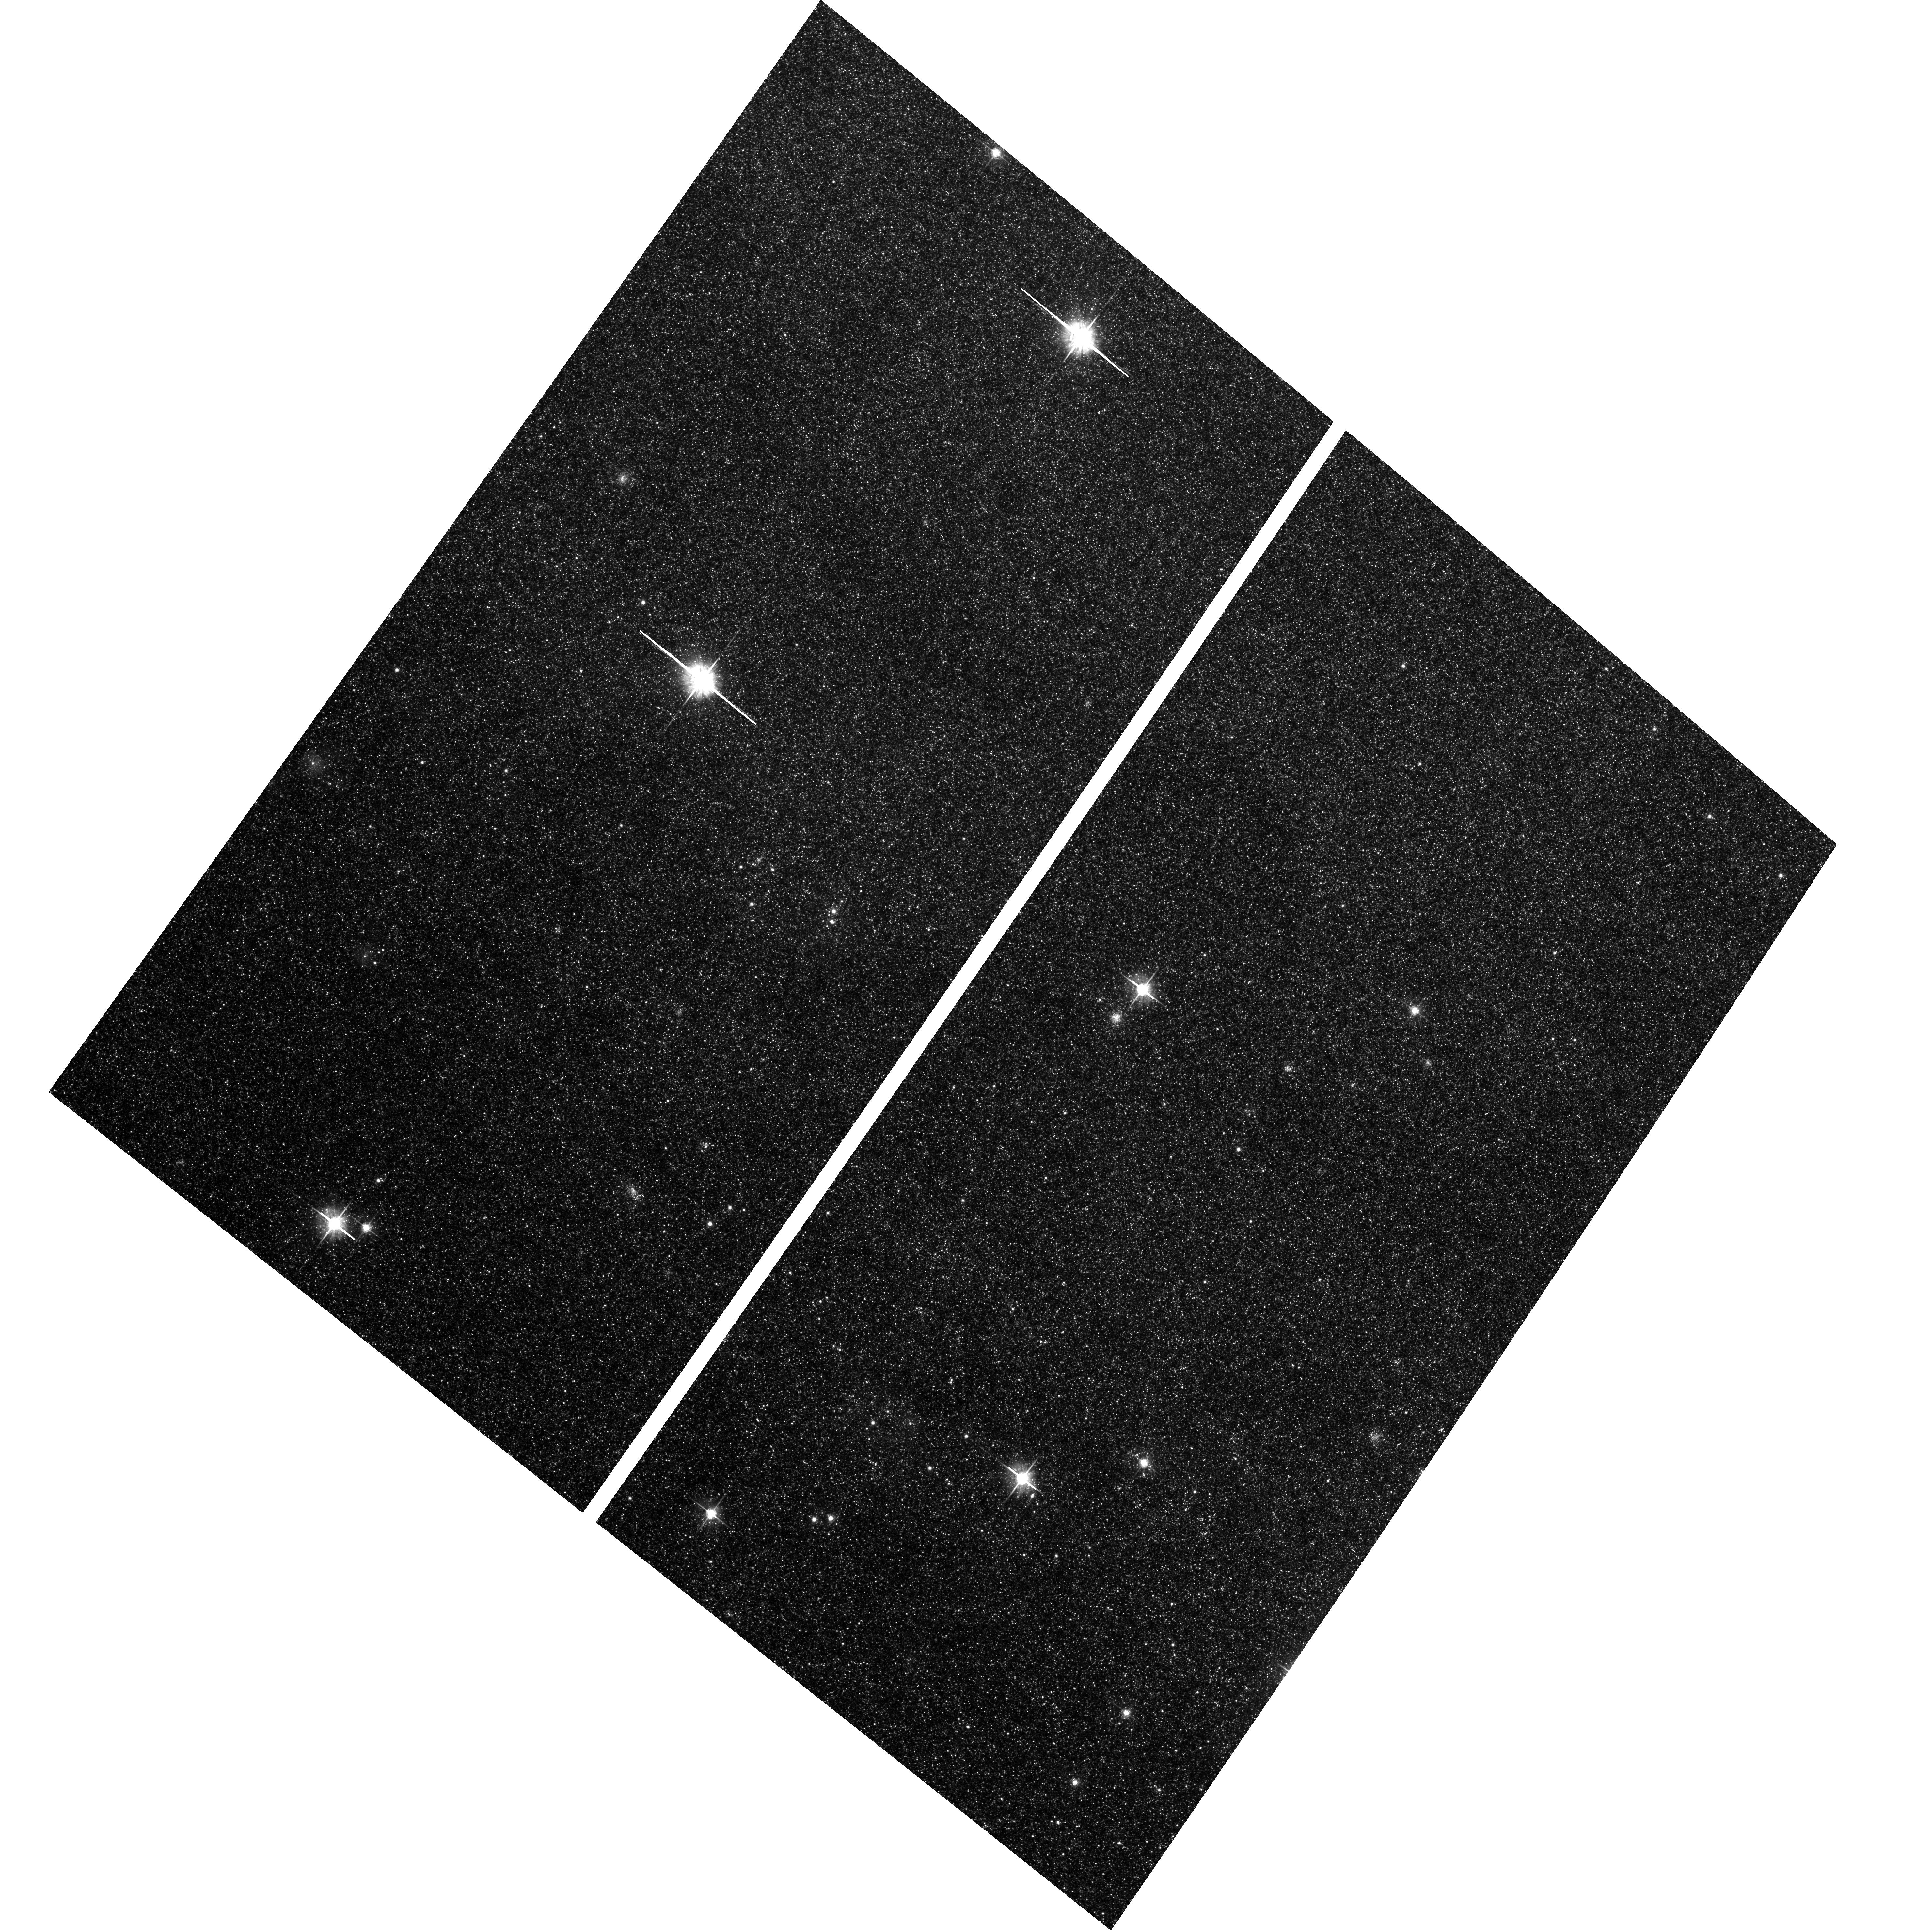
Target: field at RA 10.810°, Dec 41.122°. Instrument: ACS/WFC. Filter: F625W. Exposure: 24 min. Observation ID: hst_9719_01_acs_wfc_f625w_j8pz01

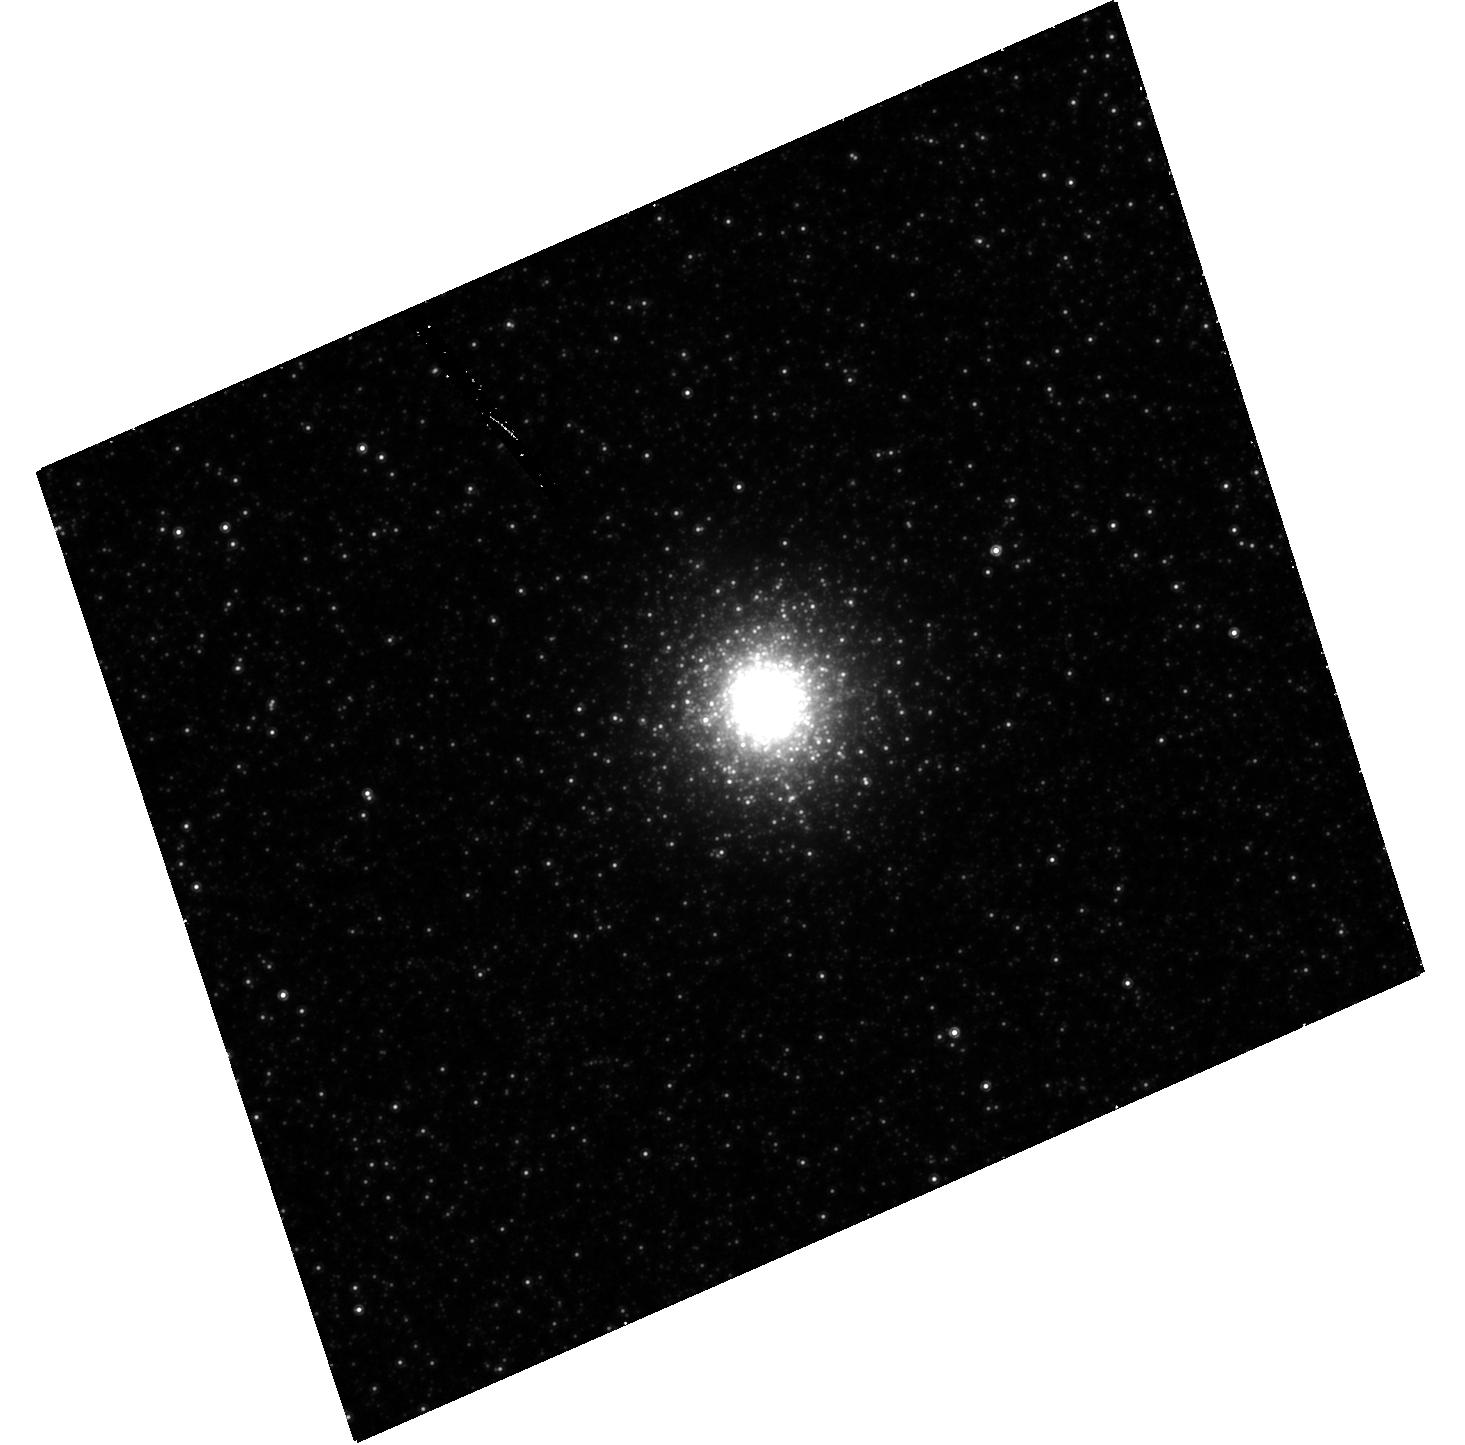
Target: NGC224-G280. Instrument: ACS/HRC. Filter: F814W. Exposure: 48 min. Observation ID: hst_9719_03_acs_hrc_f814w_j8pz03

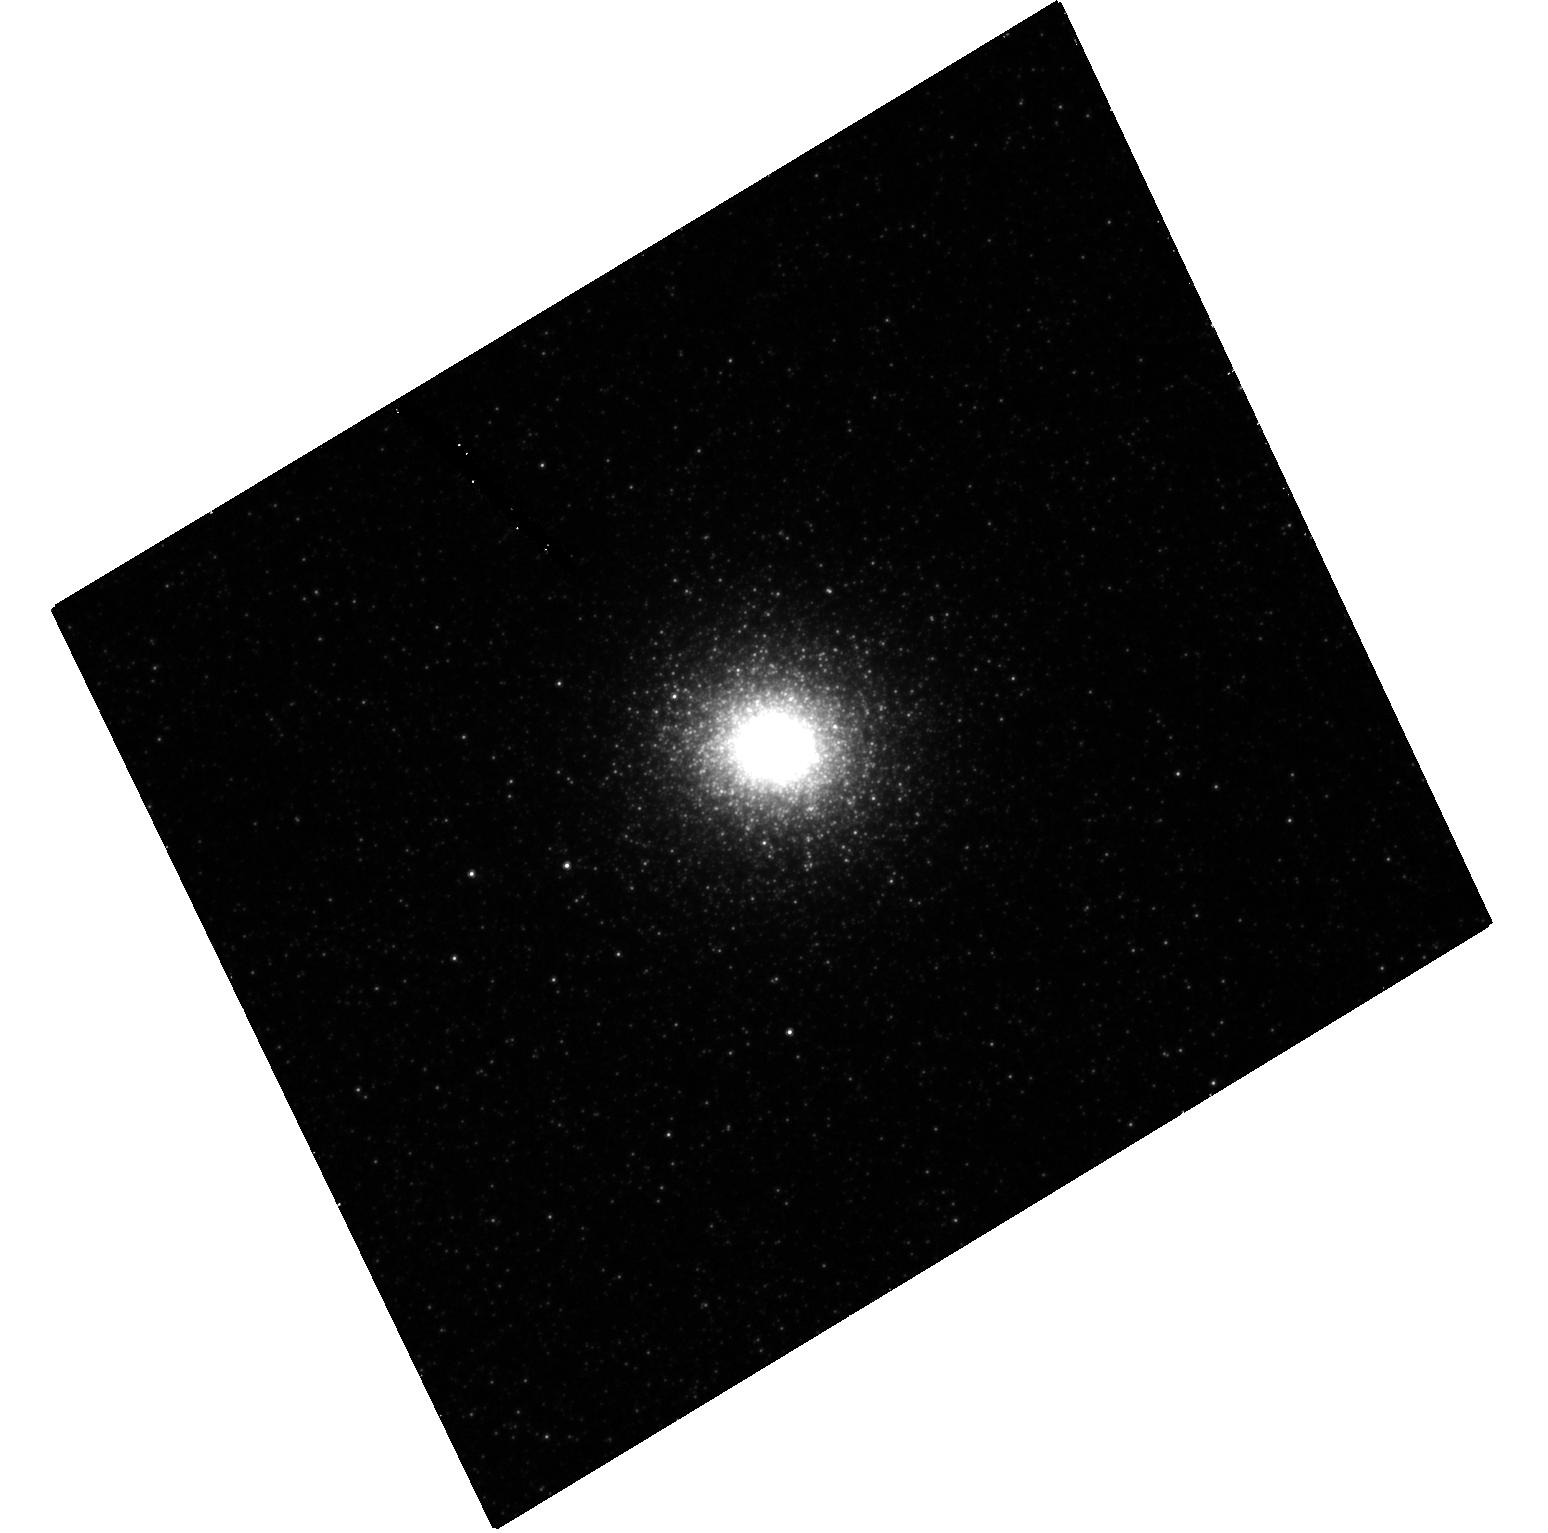
Target: NGC224-G78. Instrument: ACS/HRC. Filter: F606W. Exposure: 34 min. Observation ID: hst_9719_02_acs_hrc_f606w_j8pz02

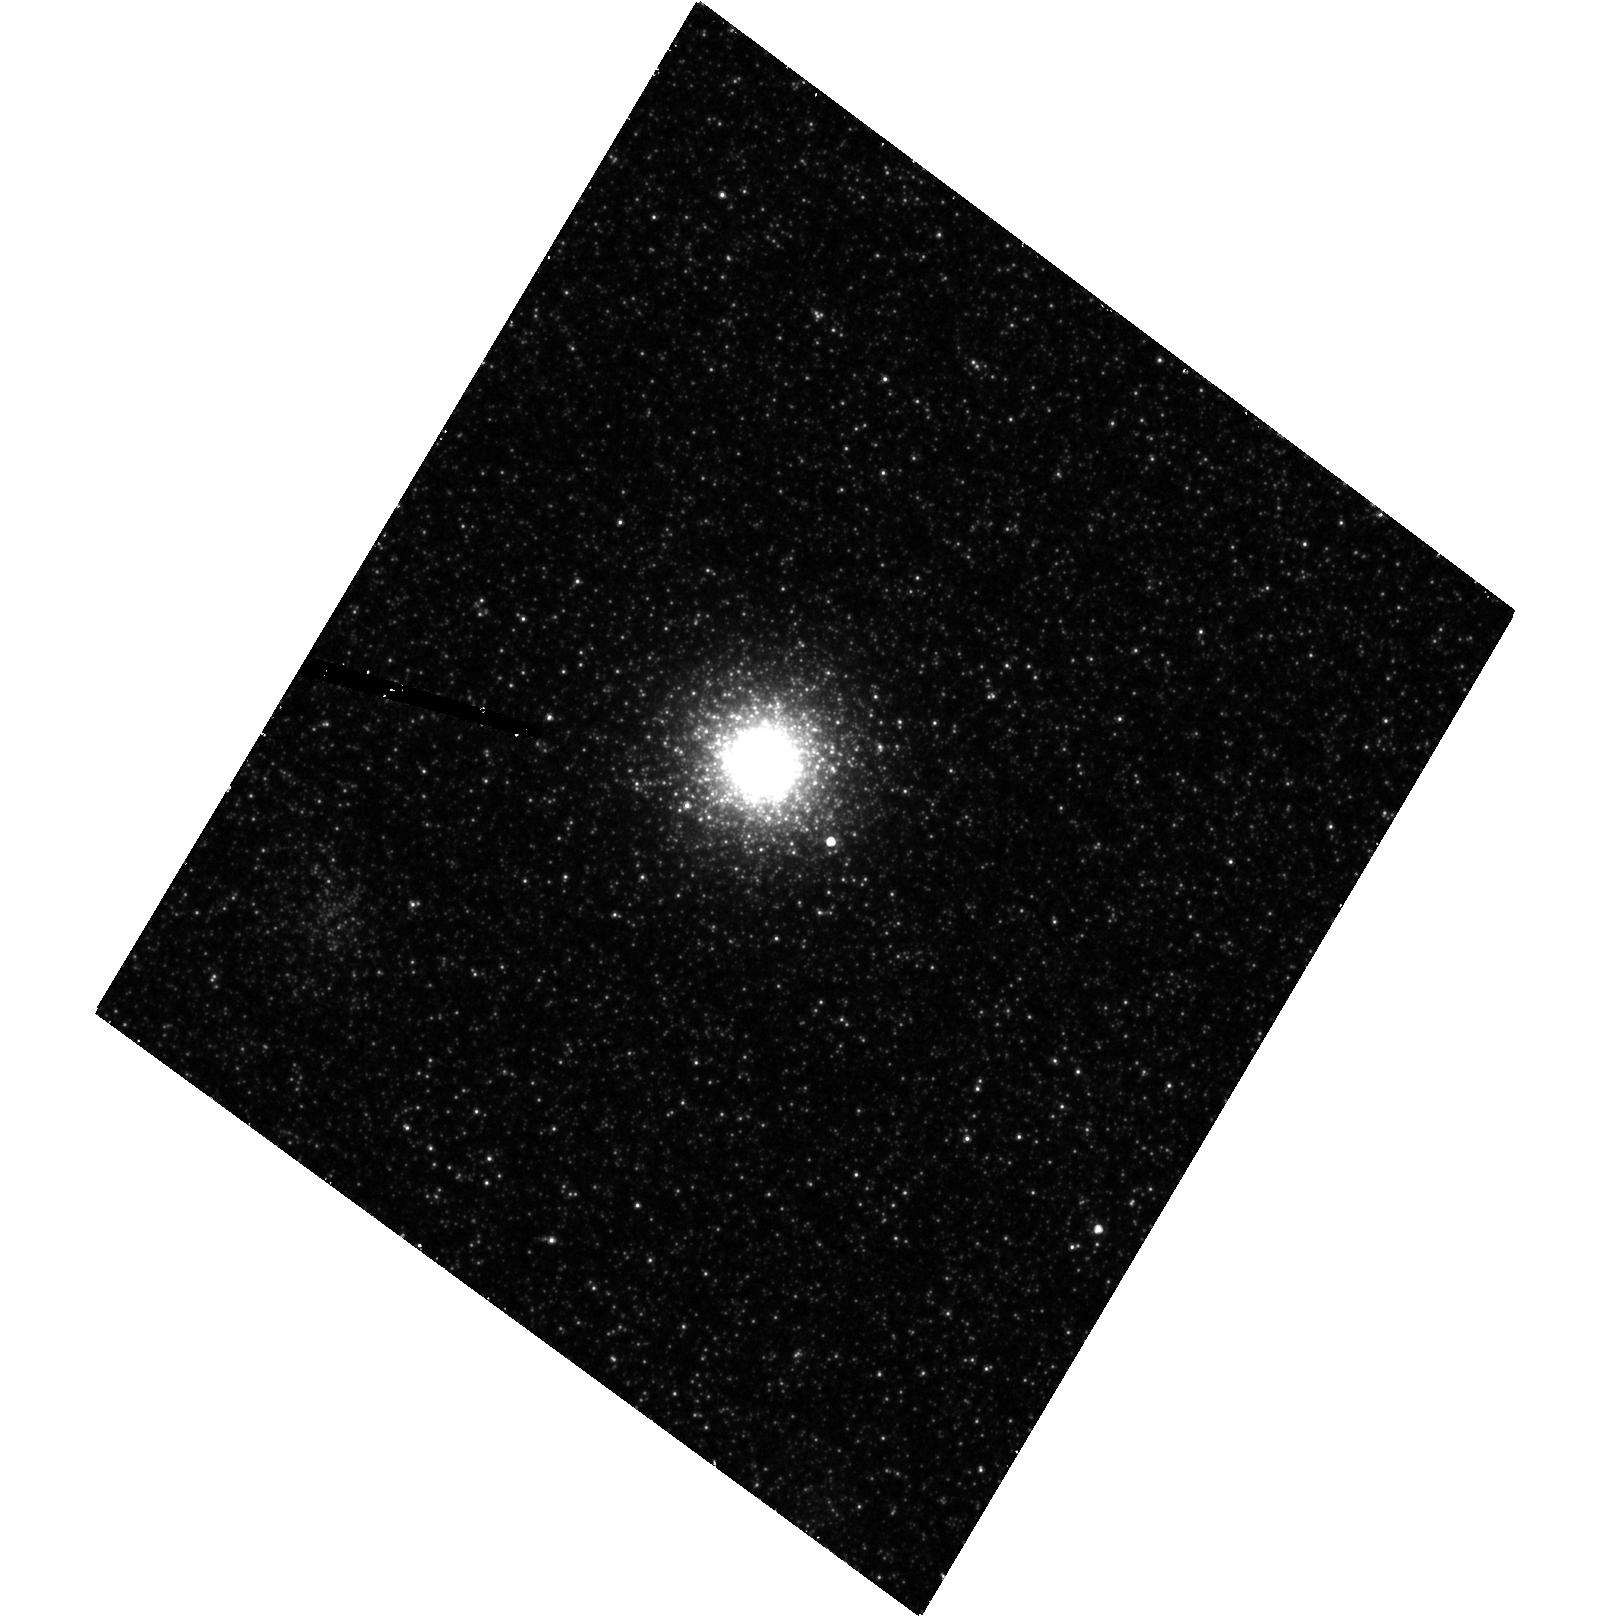
Target: NGC224-G213. Instrument: ACS/HRC. Filter: F606W. Exposure: 34 min. Observation ID: hst_9719_01_acs_hrc_f606w_j8pz01

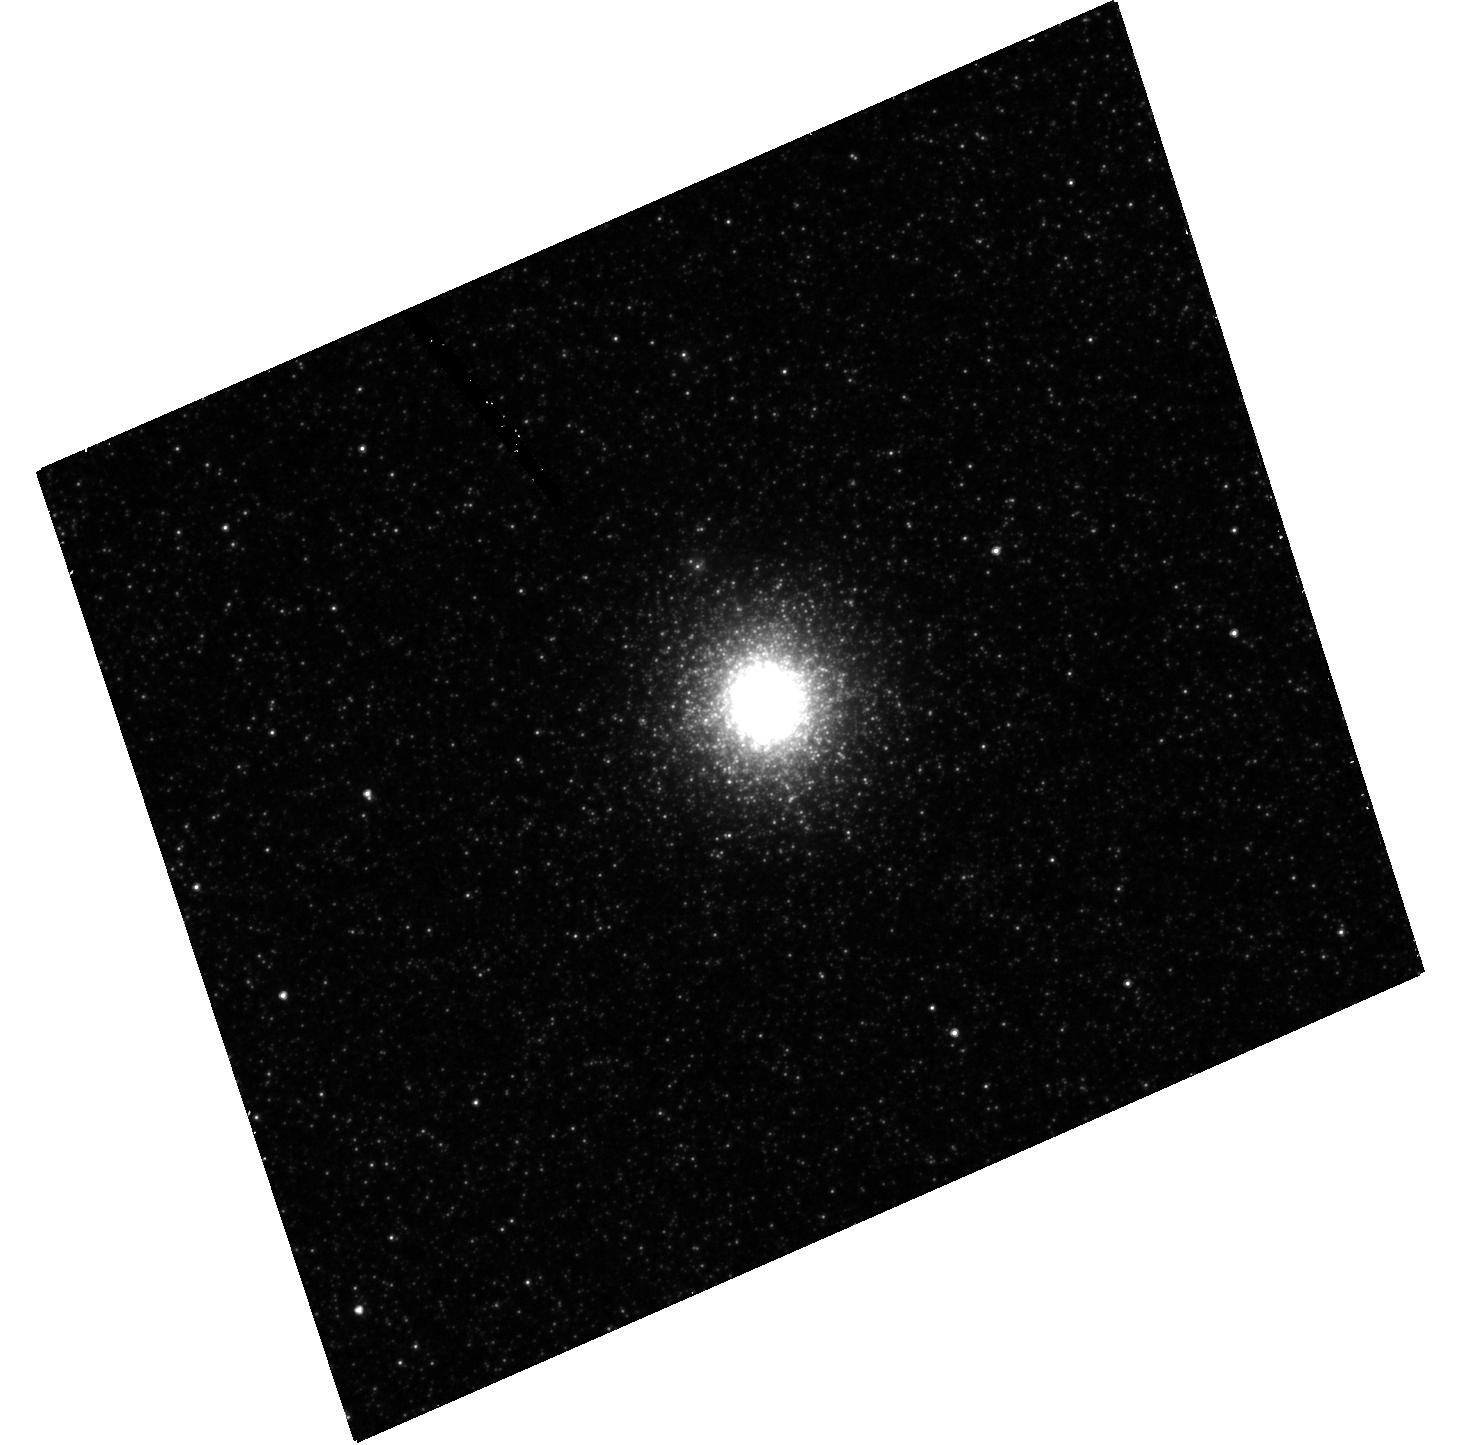
Target: NGC224-G280. Instrument: ACS/HRC. Filter: F606W. Exposure: 34 min. Observation ID: hst_9719_03_acs_hrc_f606w_j8pz03

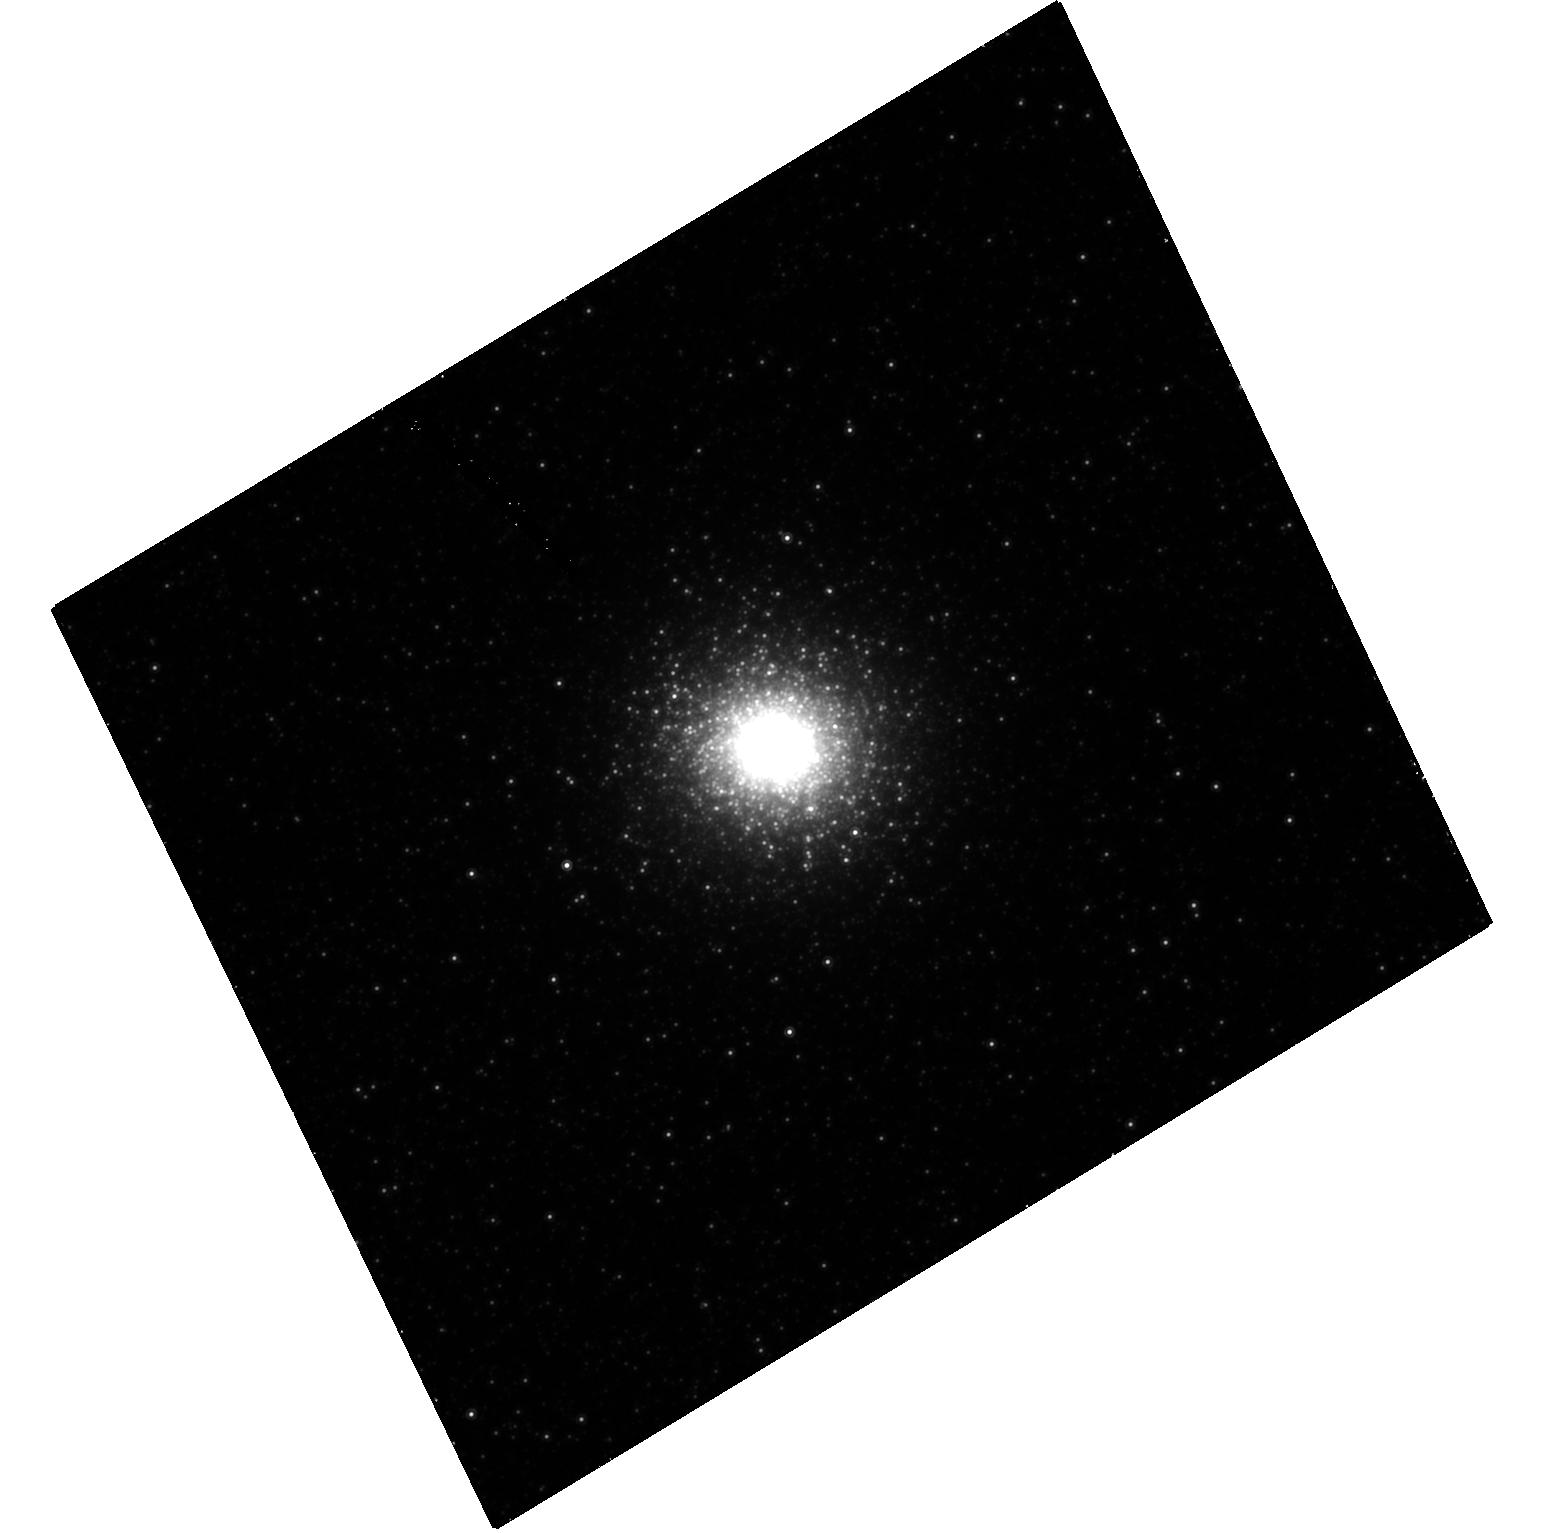
Target: NGC224-G78. Instrument: ACS/HRC. Filter: F814W. Exposure: 48 min. Observation ID: hst_9719_02_acs_hrc_f814w_j8pz02

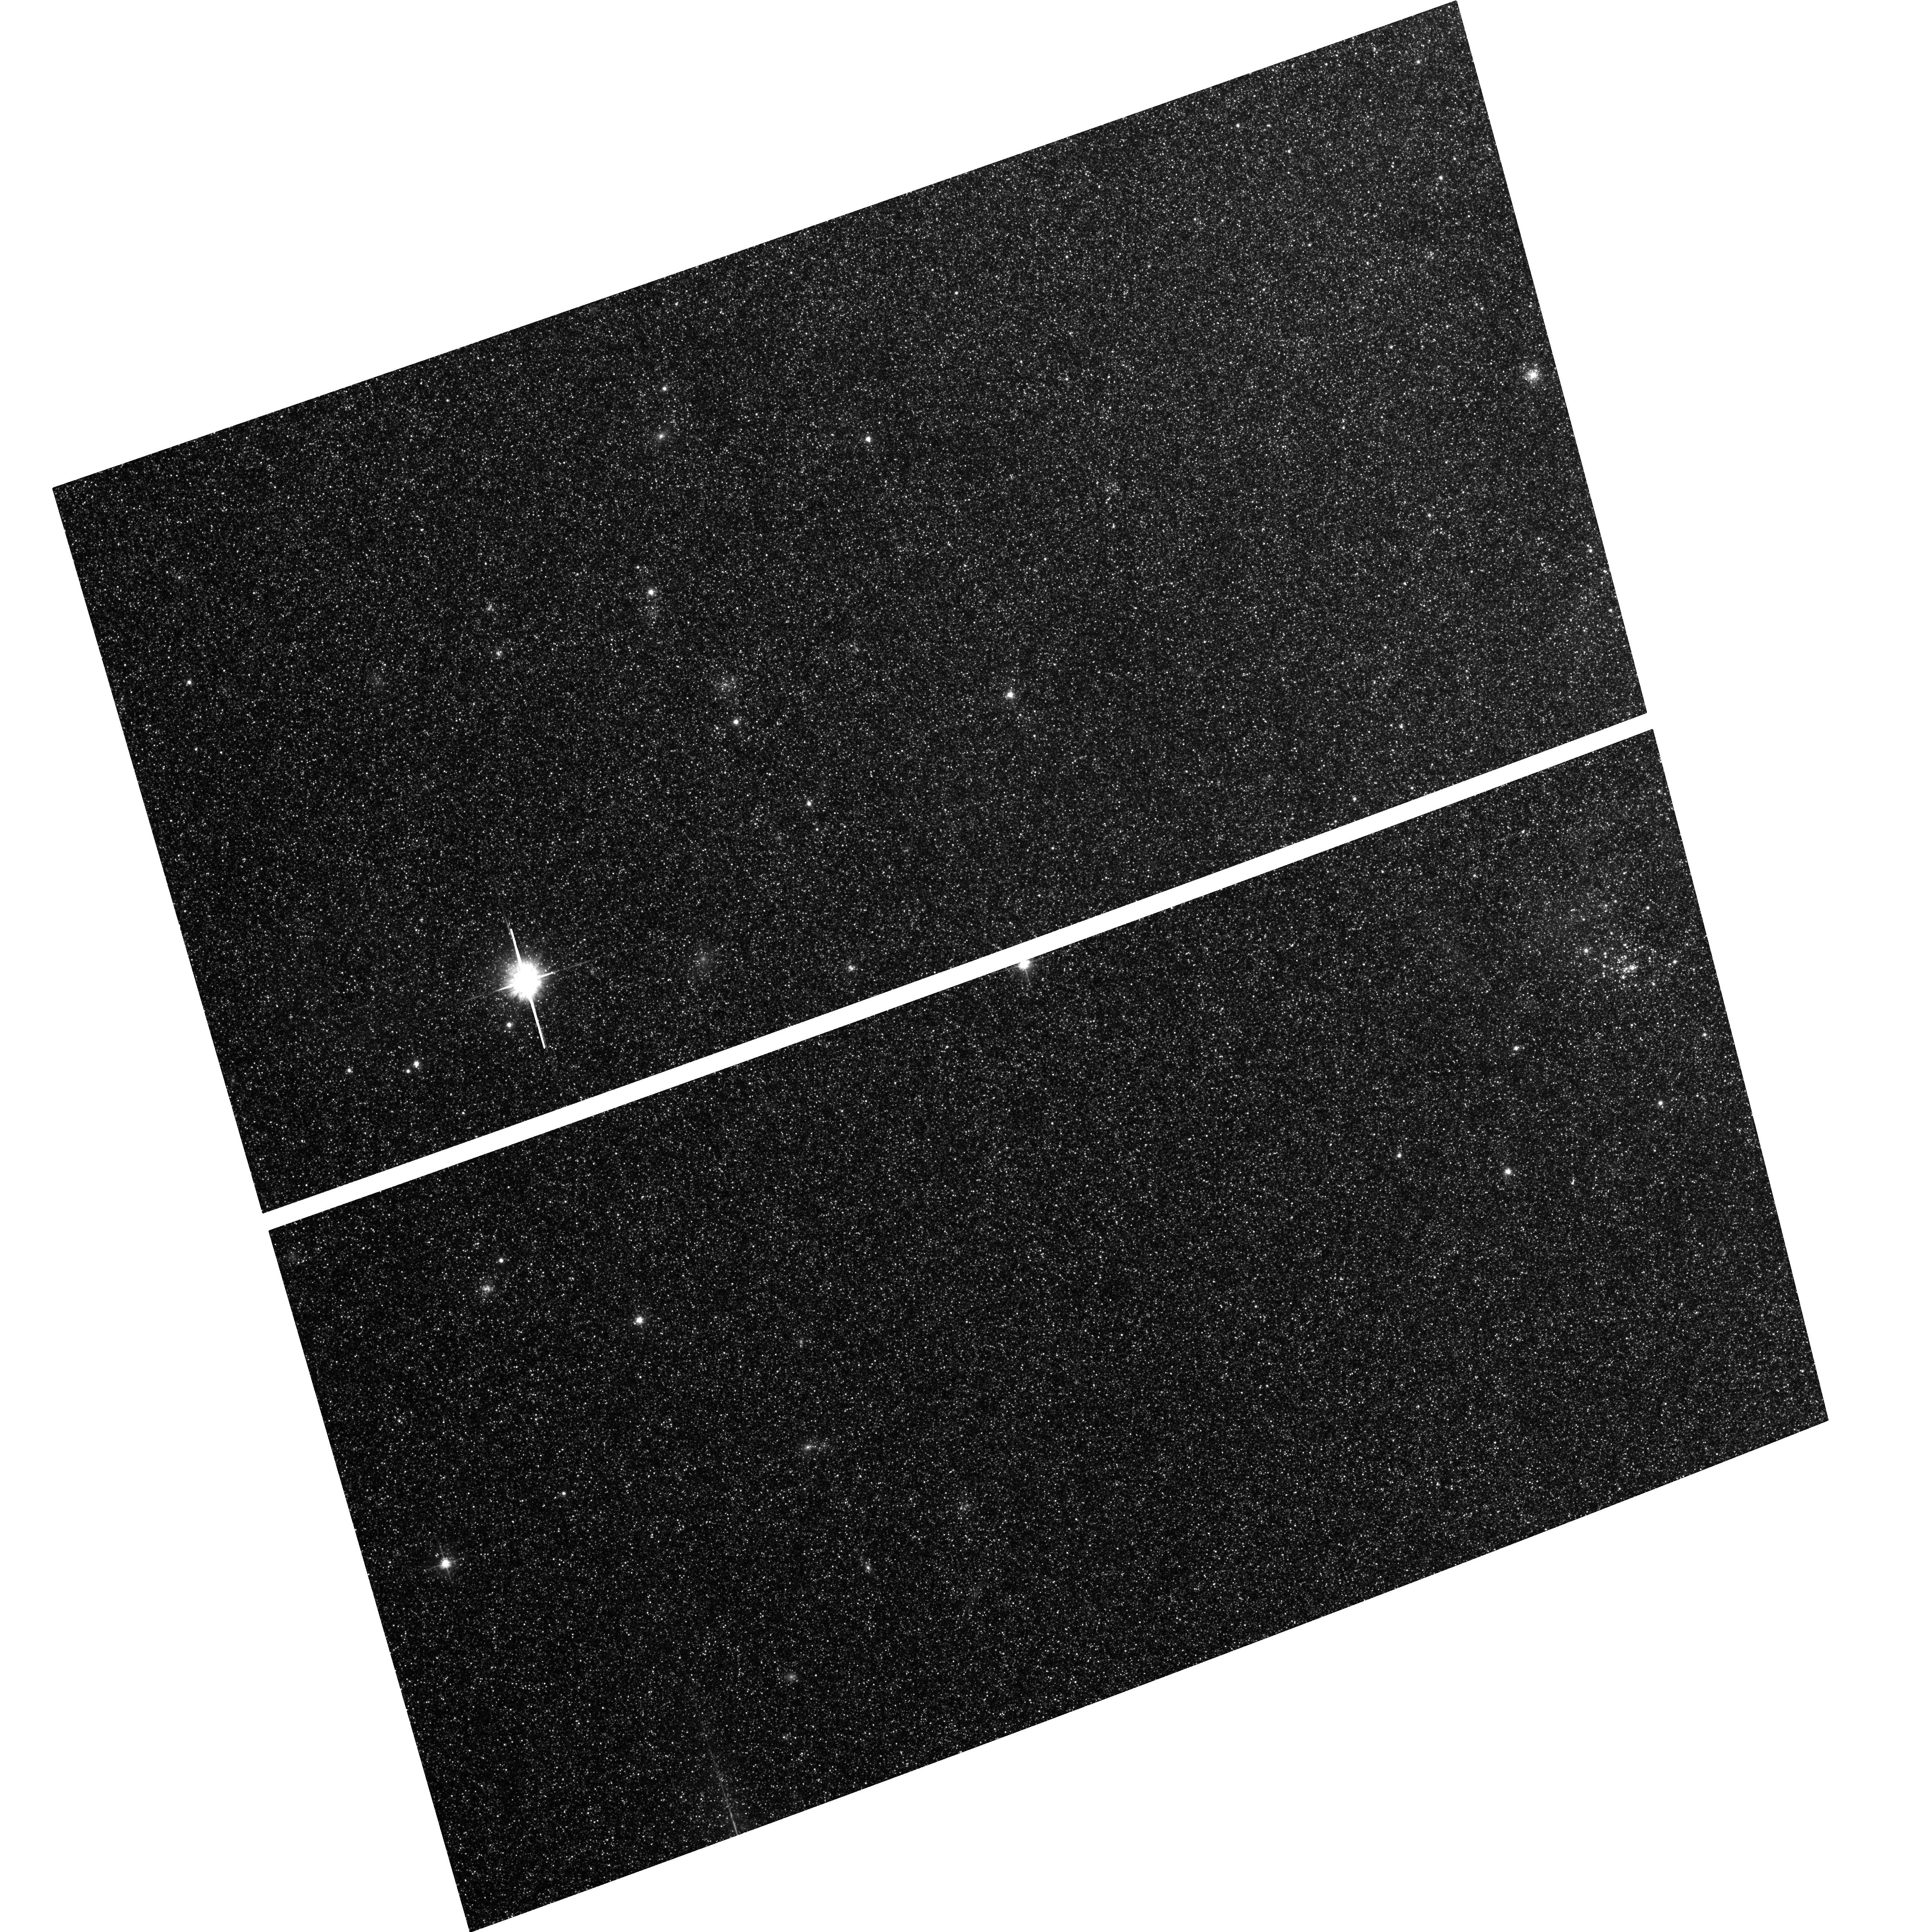
Target: field at RA 11.123°, Dec 41.360°. Instrument: ACS/WFC. Filter: F625W. Exposure: 24 min. Observation ID: hst_9719_03_acs_wfc_f625w_j8pz03

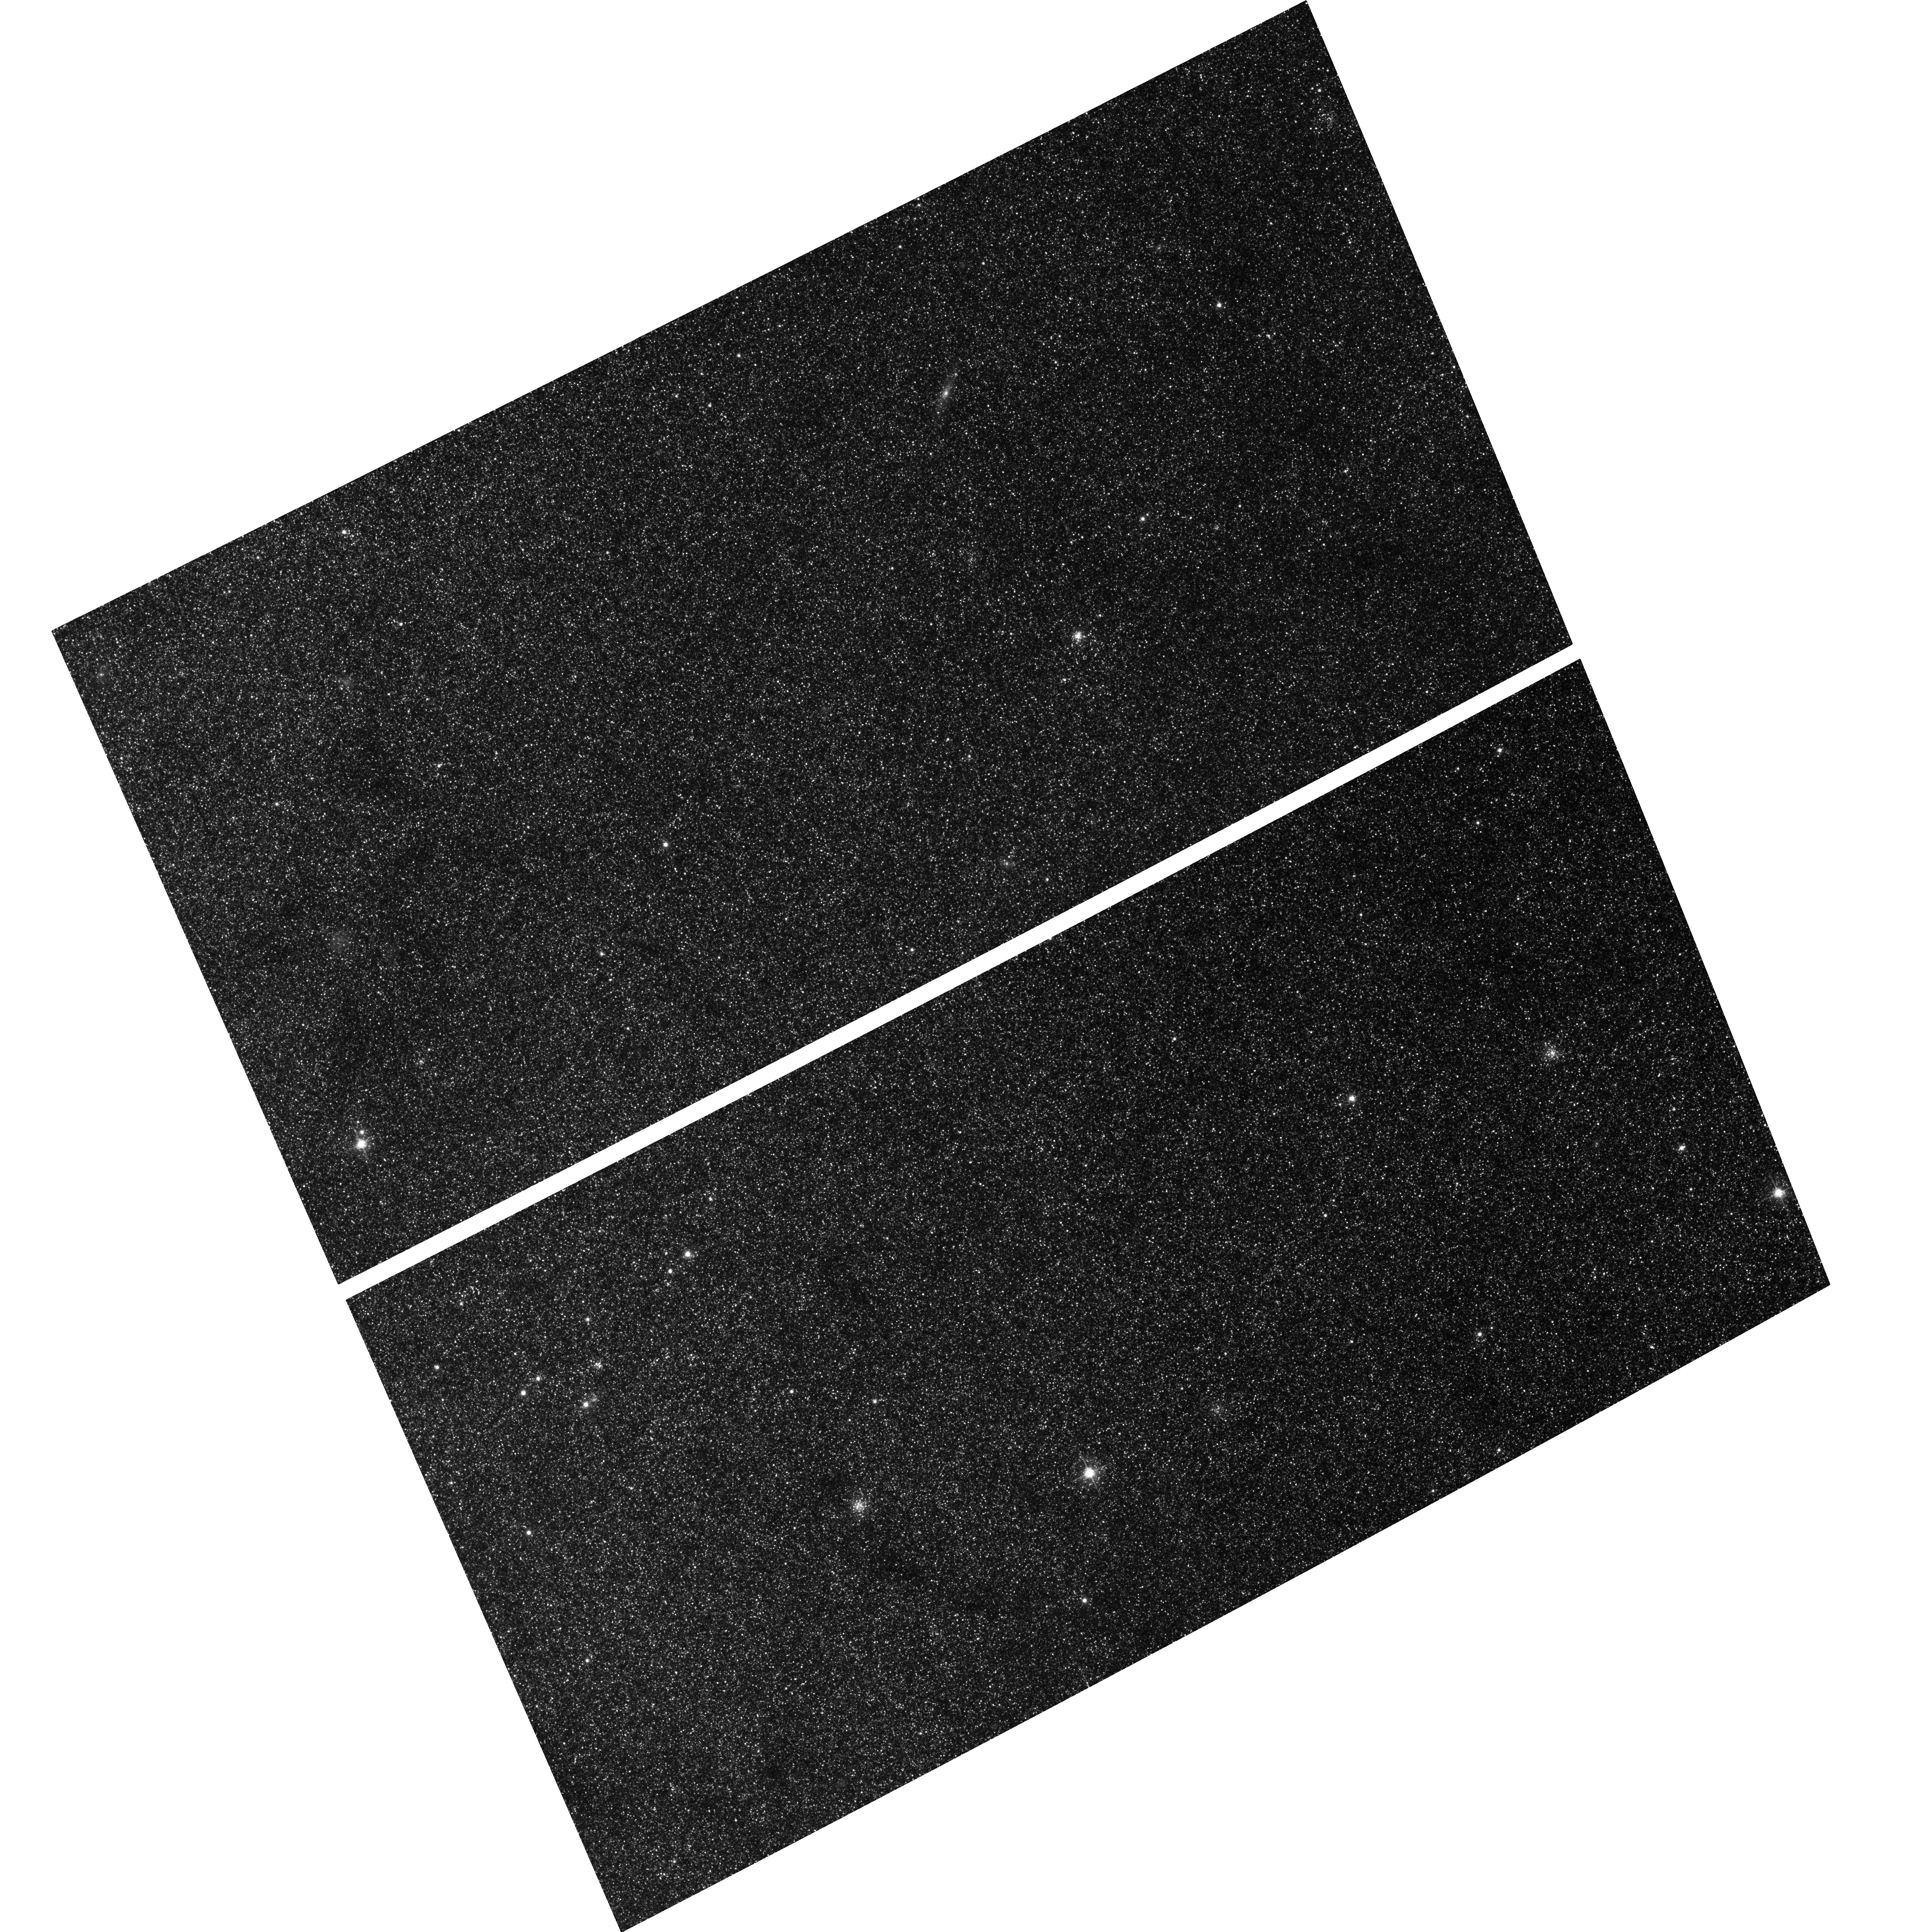
Target: field at RA 10.255°, Dec 41.229°. Instrument: ACS/WFC. Filter: F625W. Exposure: 24 min. Observation ID: hst_9719_02_acs_wfc_f625w_j8pz02

Metallicity Spreads in M31 Globular Clusters (PI: Bridges, Terry)

Our recent deep HST photometry of the M31 halo globular cluster (GC) Mayall~II, also called G1, has revealed a red-giant branch with a clear spread that we attribute to an intrinsic metallicity dispersion of at least 0.4 dex in [Fe/H]. The only other GC exhibiting such a metallicity dispersion is Omega Centauri, the brightest and most massive Galactic GC, whose range in [Fe/H] is about 0.5 dex. These observations are obviously linked to the fact that both G1 and Omega Cen are bright and massive GC, with potential wells deep enough to keep part of their gas, which might have been recycled, producing a metallicity scatter among cluster stars. These observations dramatically challenge the notion of chemical homogeneity as a defining characteristic of GCs. It is critically important to find out how common this phenomenon is and how it can constrain scenarios/models of GC formation. The obvious targets are other bright and massive GCs, which exist in M31 but not in our Galaxy where Omega Cen is an isolated giant. We propose to acquire, with ACS/HRC, deep imaging of 3 of the brightest M31 GCs for which we have observed velocity dispersion values similar to those observed in G1 and Omega Cen. A sample of GCs with chemical abundance dispersions will provide essential information about their formation mechanism. This would represent a major step for the studies of the origin and evolution of stellar populations.